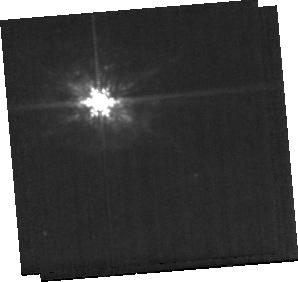
Target: NGC4941-BACKGROUND. Instrument: MIRI. Filter: F1000W. Exposure: 8 min. Observation ID: jw07195-o035_t006_miri_f1000w-sub256

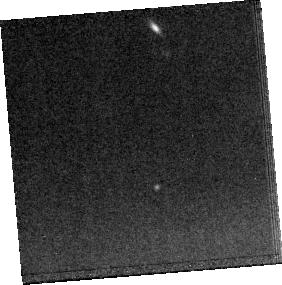
Target: NGC4941-MRS. Instrument: MIRI. Filter: F1500W. Exposure: 17 min. Observation ID: jw07195-o034_t004_miri_f1500w-sub256

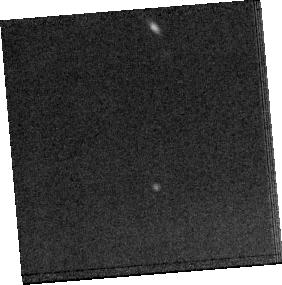
Target: NGC4941-MRS. Instrument: MIRI. Filter: F1800W. Exposure: 17 min. Observation ID: jw07195-o034_t004_miri_f1800w-sub256

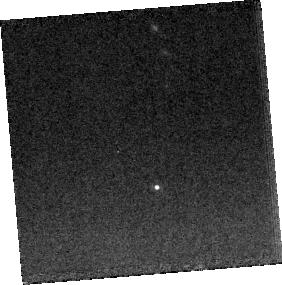
Target: NGC4941-MRS. Instrument: MIRI. Filter: F1000W. Exposure: 17 min. Observation ID: jw07195-o034_t004_miri_f1000w-sub256

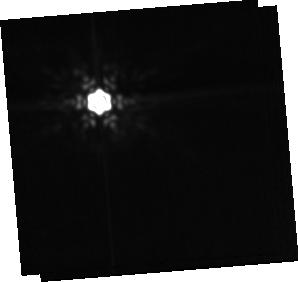
Target: NGC4941-BACKGROUND. Instrument: MIRI. Filter: F1800W. Exposure: 8 min. Observation ID: jw07195-o035_t006_miri_f1800w-sub256

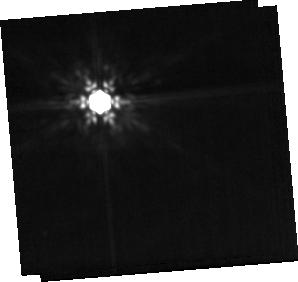
Target: NGC4941-BACKGROUND. Instrument: MIRI. Filter: F1500W. Exposure: 8 min. Observation ID: jw07195-o035_t006_miri_f1500w-sub256

Deciphering the torus and extended dust properties of local active galactic nuclei (PI: Alonso-Herrero, Almudena)

JWST observations of the early universe are revealing an excess of supermassive black holes (SMBH) and a commensurate large number of obscured high-z active galactic nuclei (AGN). The understanding and characterization of these dust-shrouded distant objects relies of local AGN templates, including emission from the dusty torus. Postulated several decades ago, and now with several competing models, it is only through the advent of JWST’s near- and mid-infrared capabilities, fused with ALMA’s (sub)mm wavelengths that observational constraints can be firmly placed on the torus and models that seek to explain its presence, maintenance, and relationship to the host galaxy. In this proposal we plan to obtain NIRSpec and MIRI spectroscopic and imaging observations for a complete sample of Seyfert galaxies at 14-27 Mpc that have ALMA resolved torus data. We will use the leading torus models to fit the JWST-ALMA data to determine the torus dust structure and geometry and compare and contrast the optimal torus model(s). Furthermore, we will explore the extended mid-infrared polar dust, including its temperature and morphology, and determine if the dust is shock heated, AGN heated, or is part of a nuclear outflow. Finally, the data will also probe other dust components, such as polycyclic aromatic hydrocarbons and water ice. We will investigate the role of the nuclear gas content in protecting them from the harsh AGN radiation fields. We stress the connection of our local AGN work with JWST high-z observations, leveraging our local knowledge to help understand the coevolution of the AGN and host galaxy.